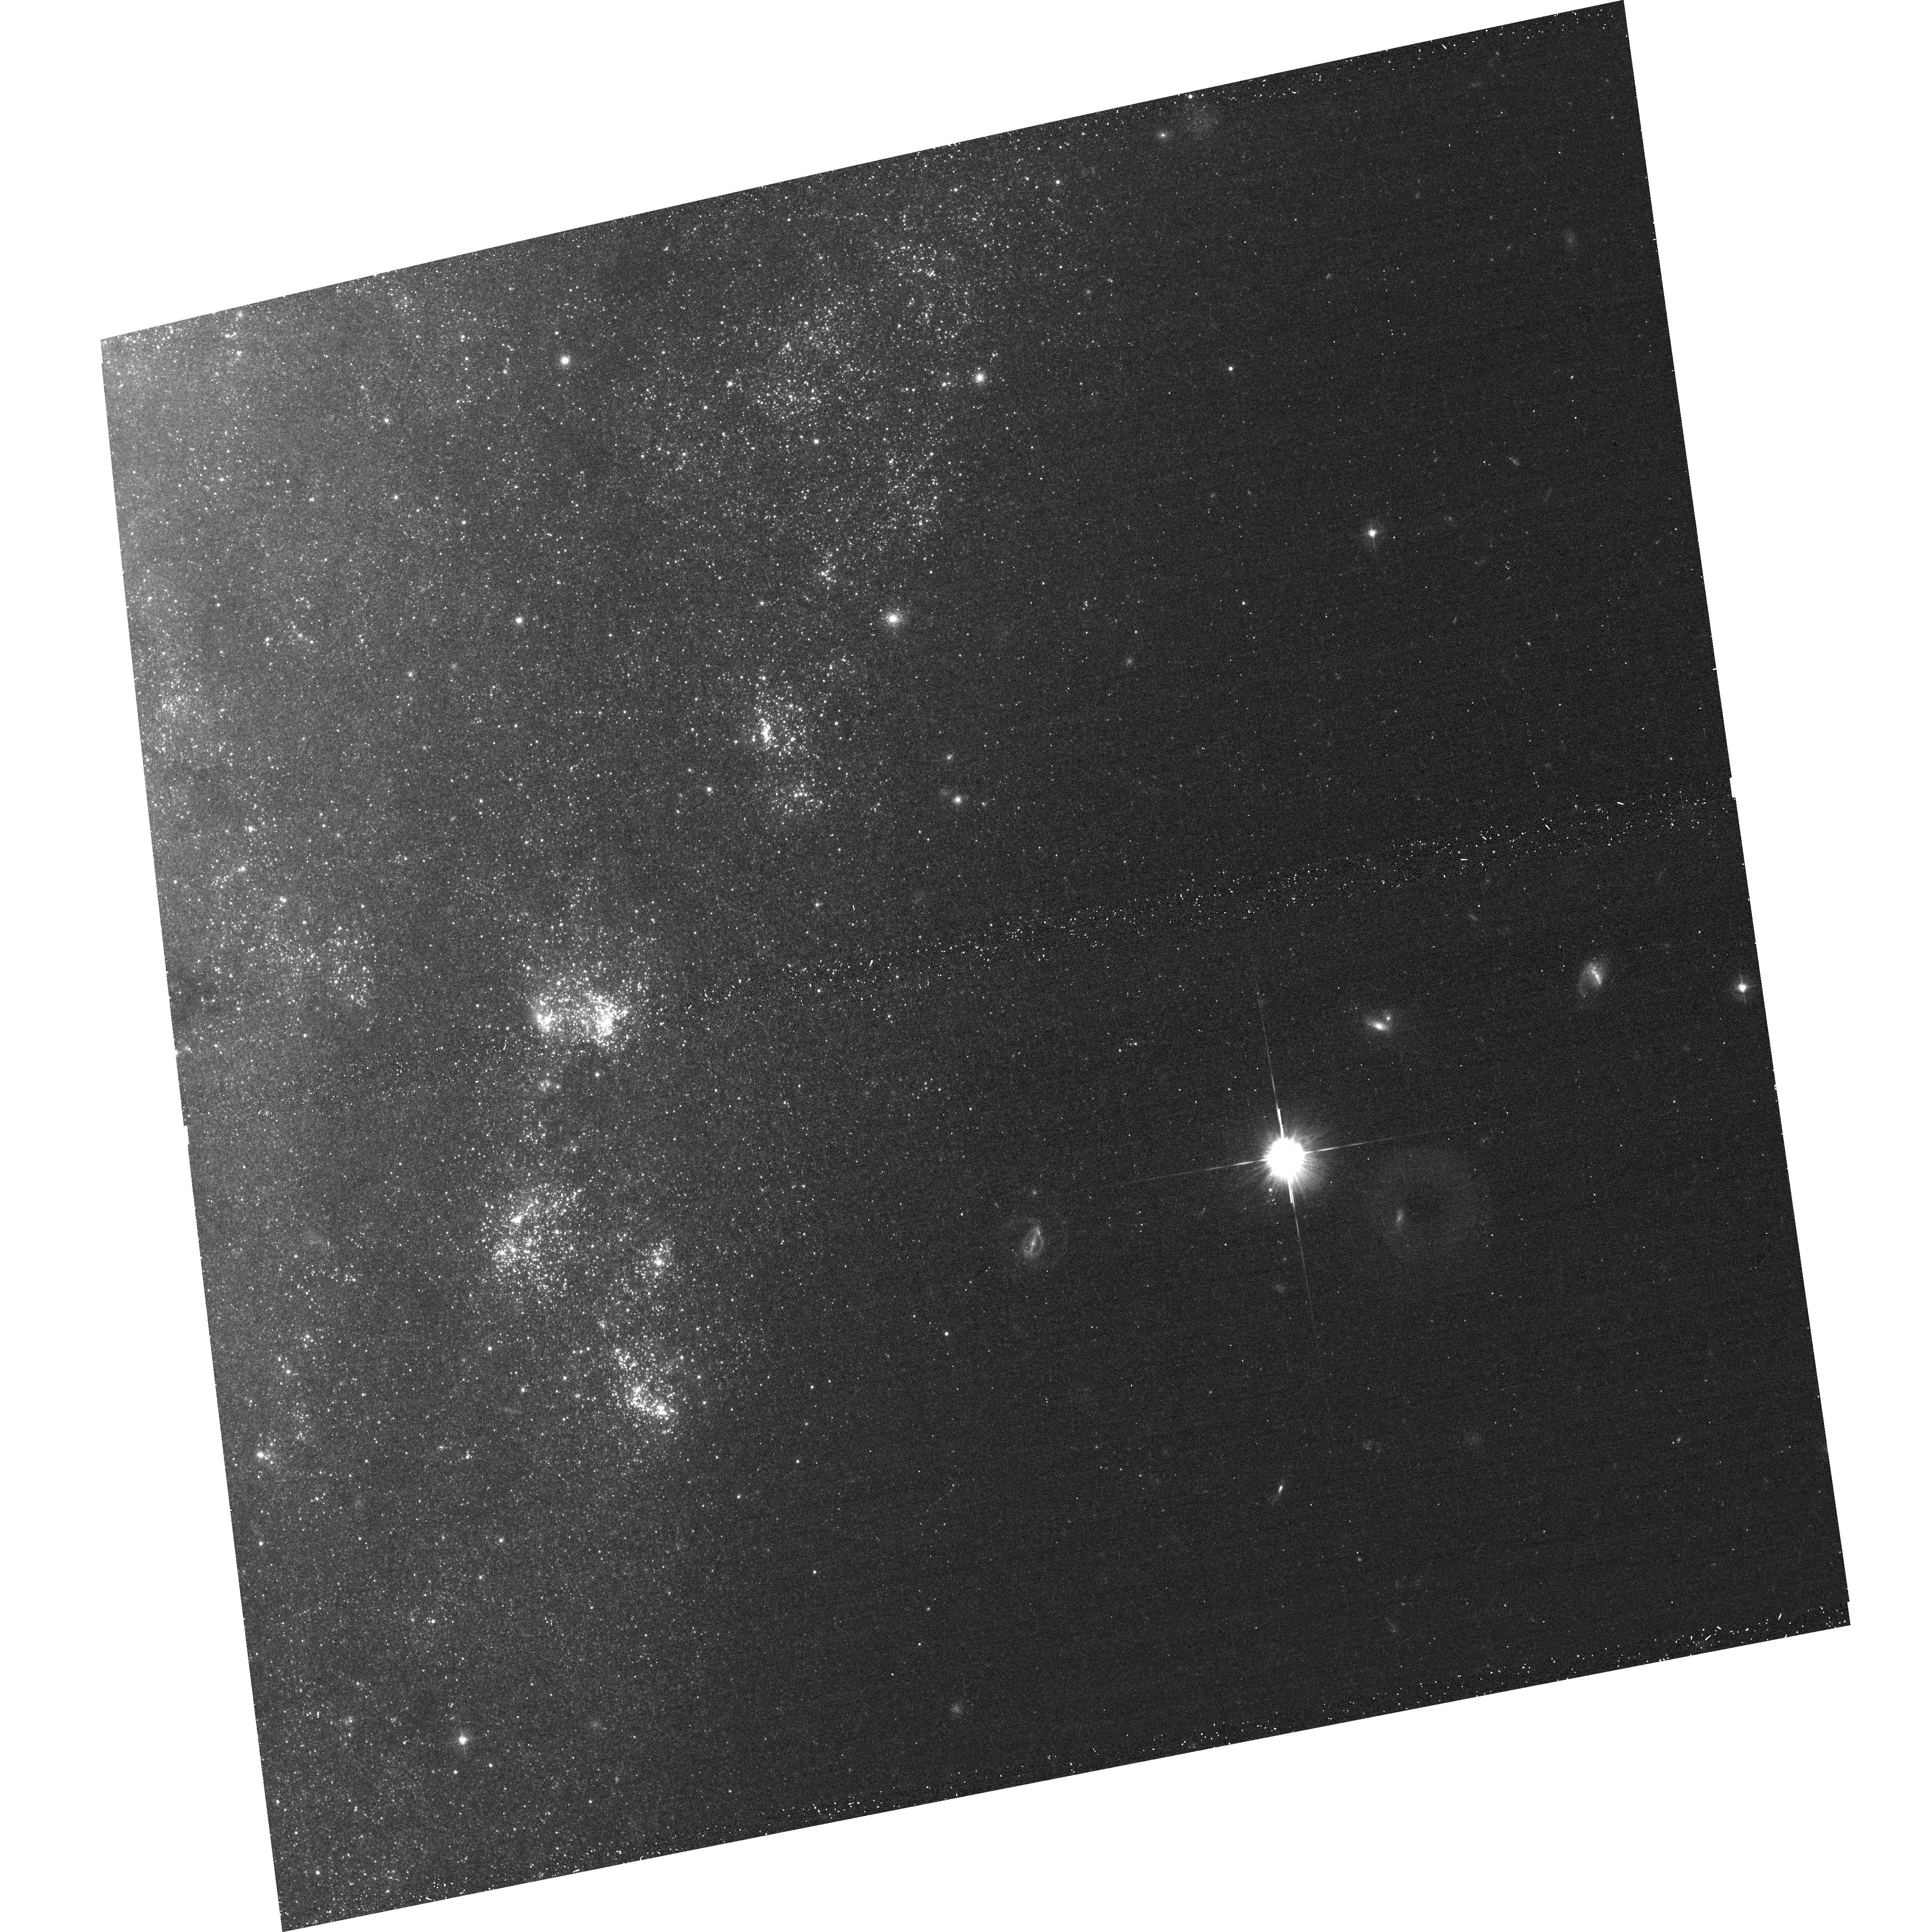
Target: NGC247ULXDN
Instrument: ACS/WFC
Filter: F435W
Exposure: 15 min
Observation ID: hst_12375_01_acs_wfc_f435w_jblm01

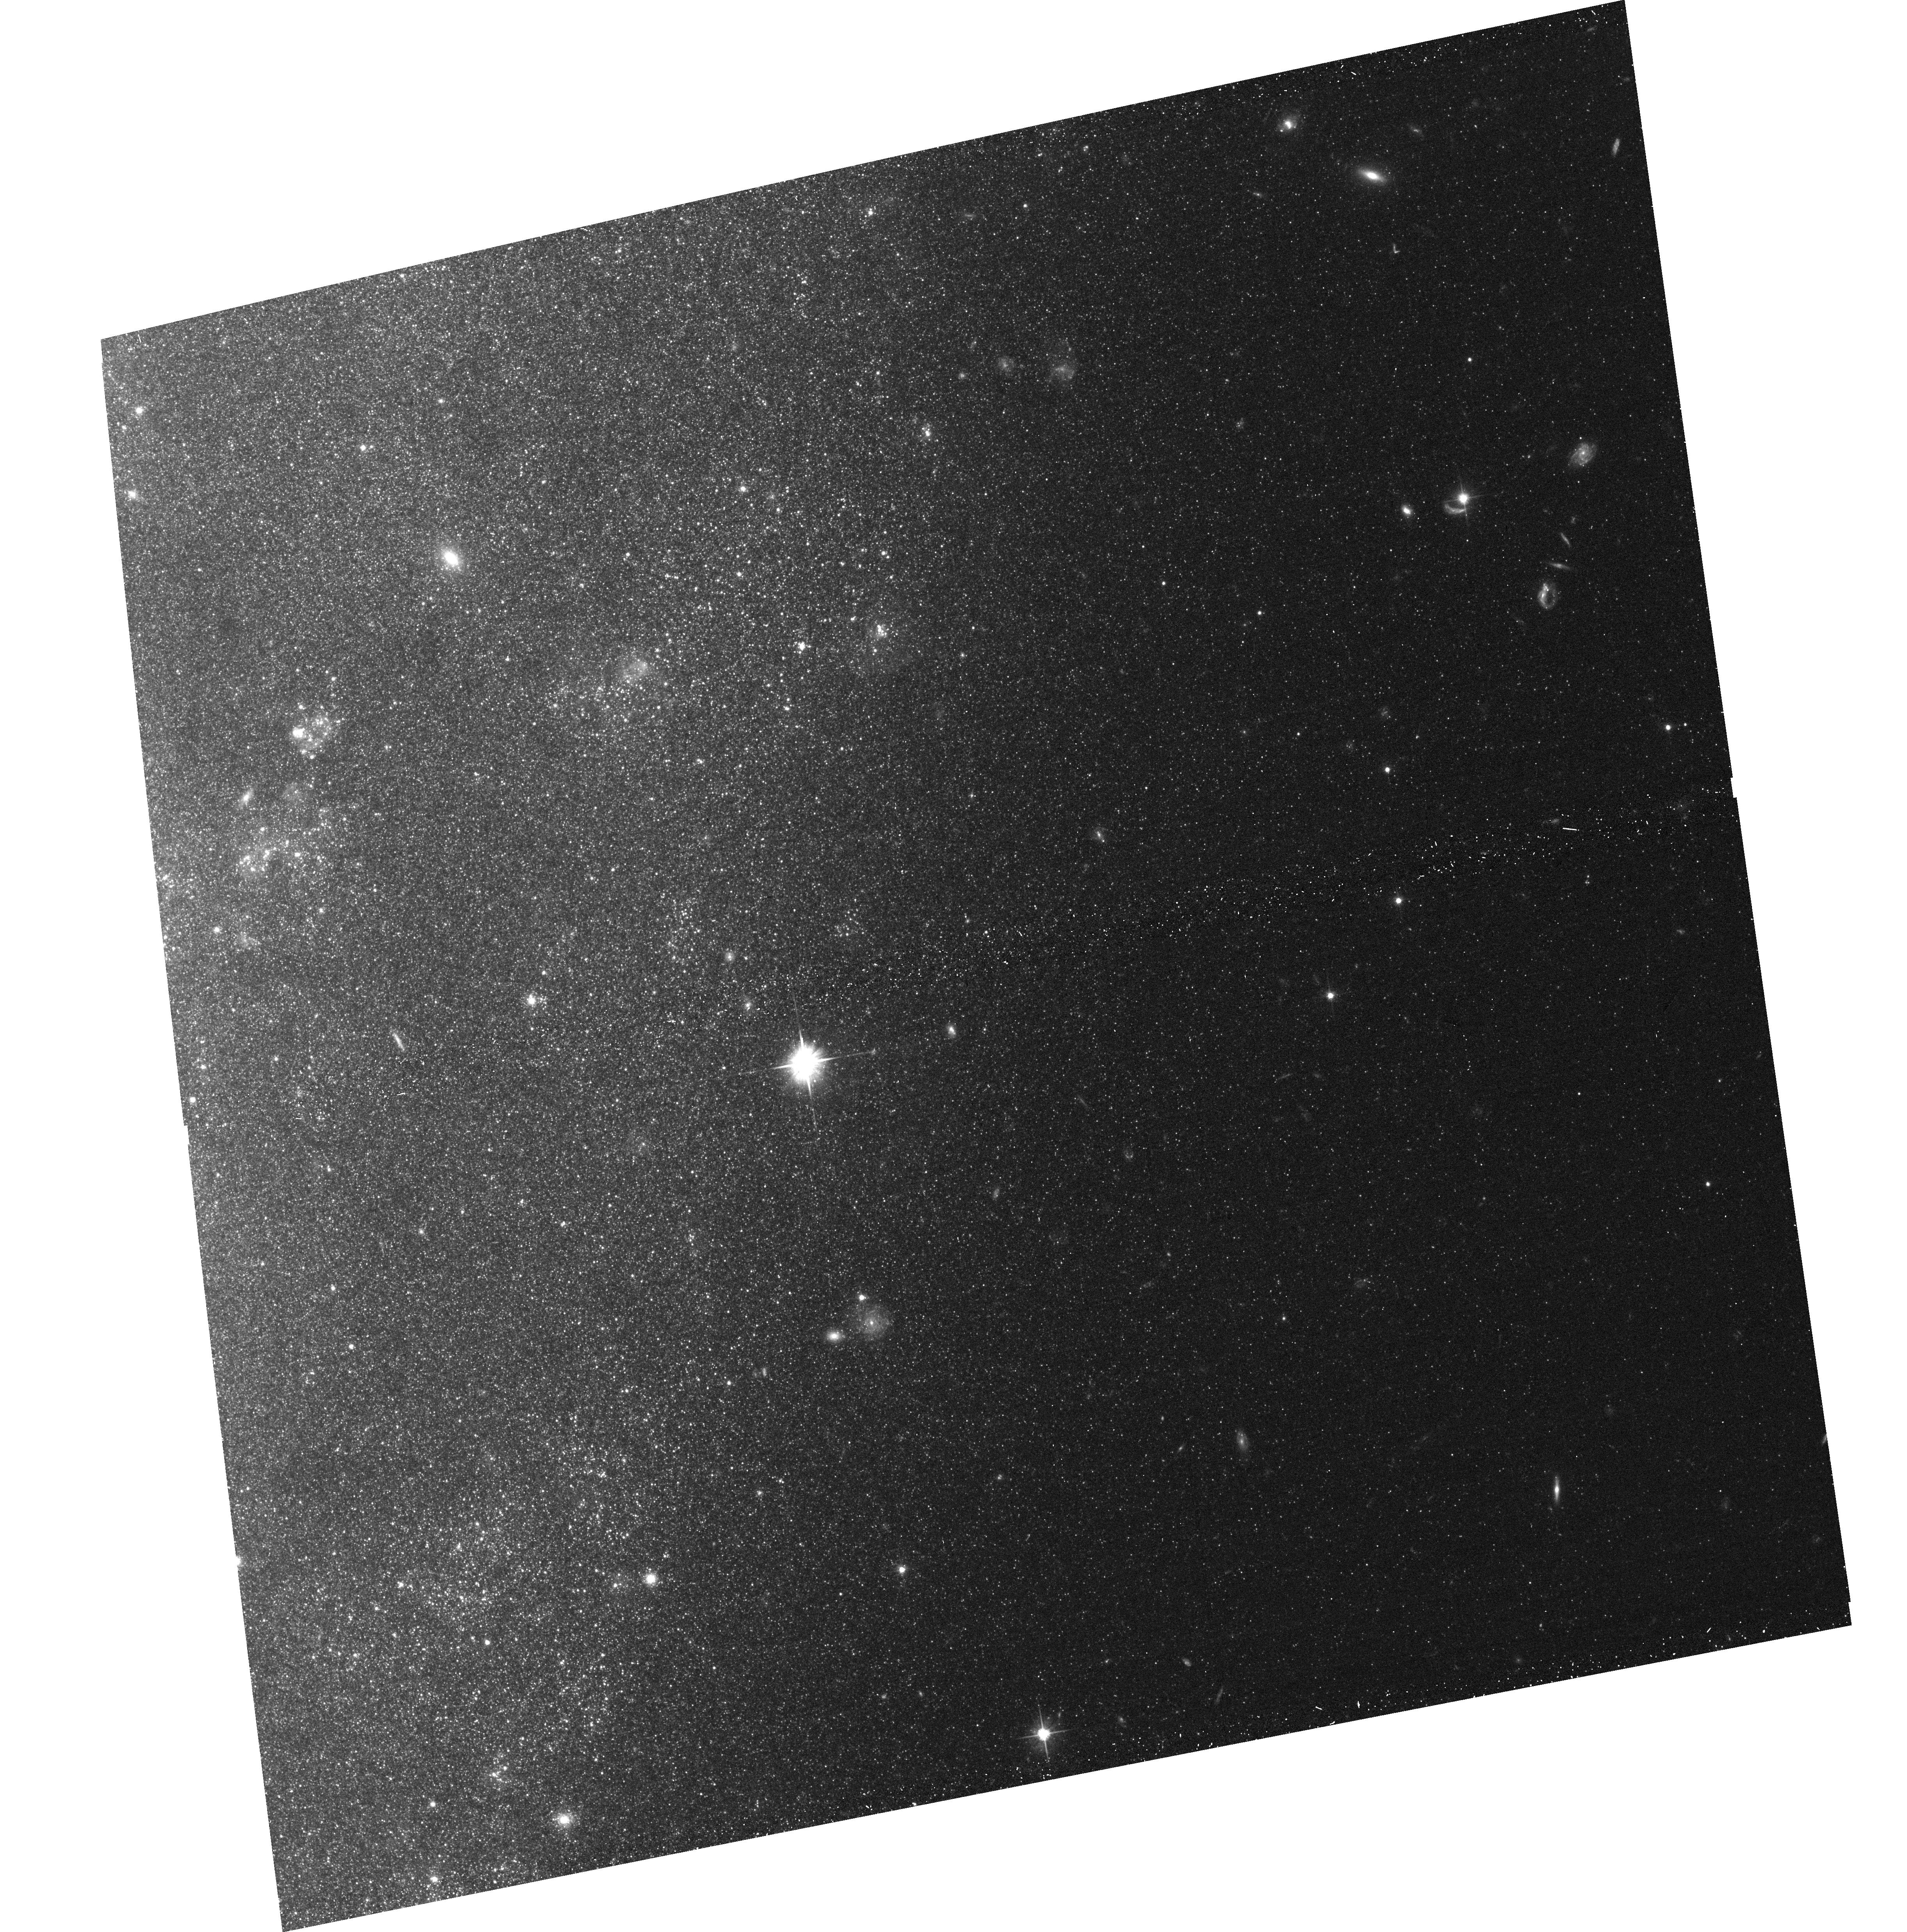
Target: NGC247ULXUP
Instrument: ACS/WFC
Filter: F606W
Exposure: 14 min
Observation ID: hst_12375_a1_acs_wfc_f606w_jblma1

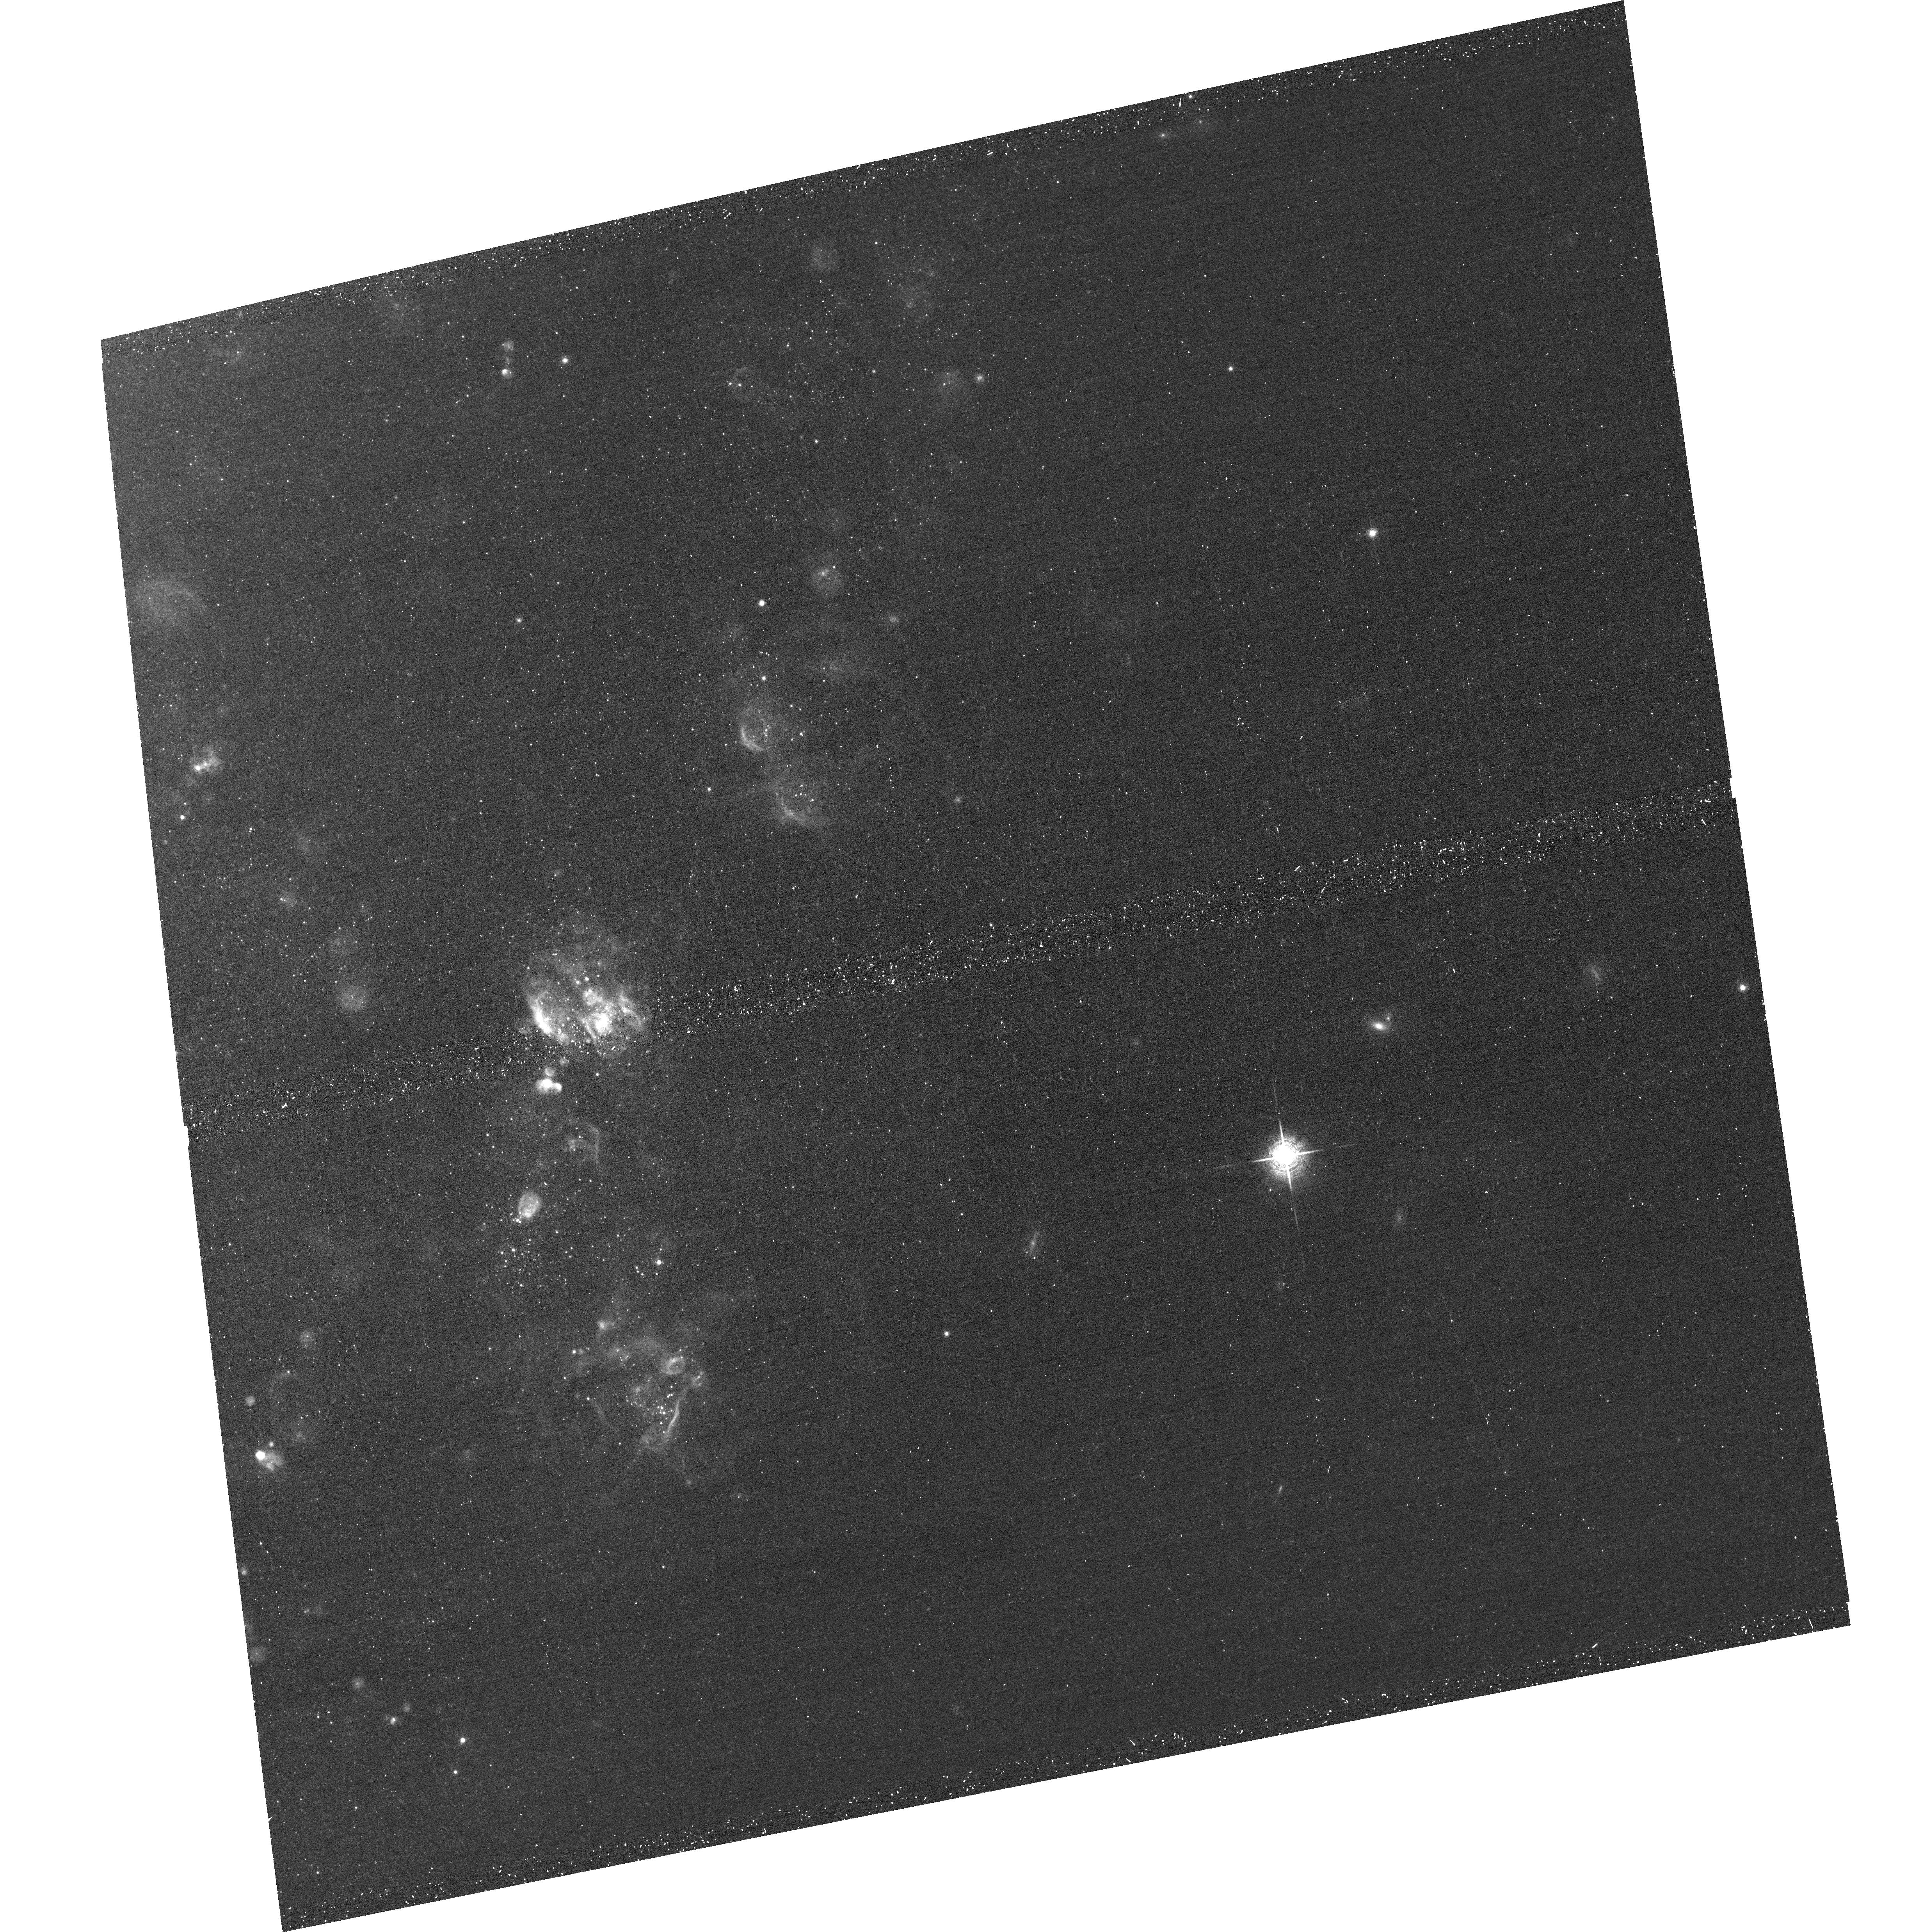
Target: NGC247ULXDN
Instrument: ACS/WFC
Filter: F658N
Exposure: 20 min
Observation ID: hst_12375_01_acs_wfc_f658n_jblm01

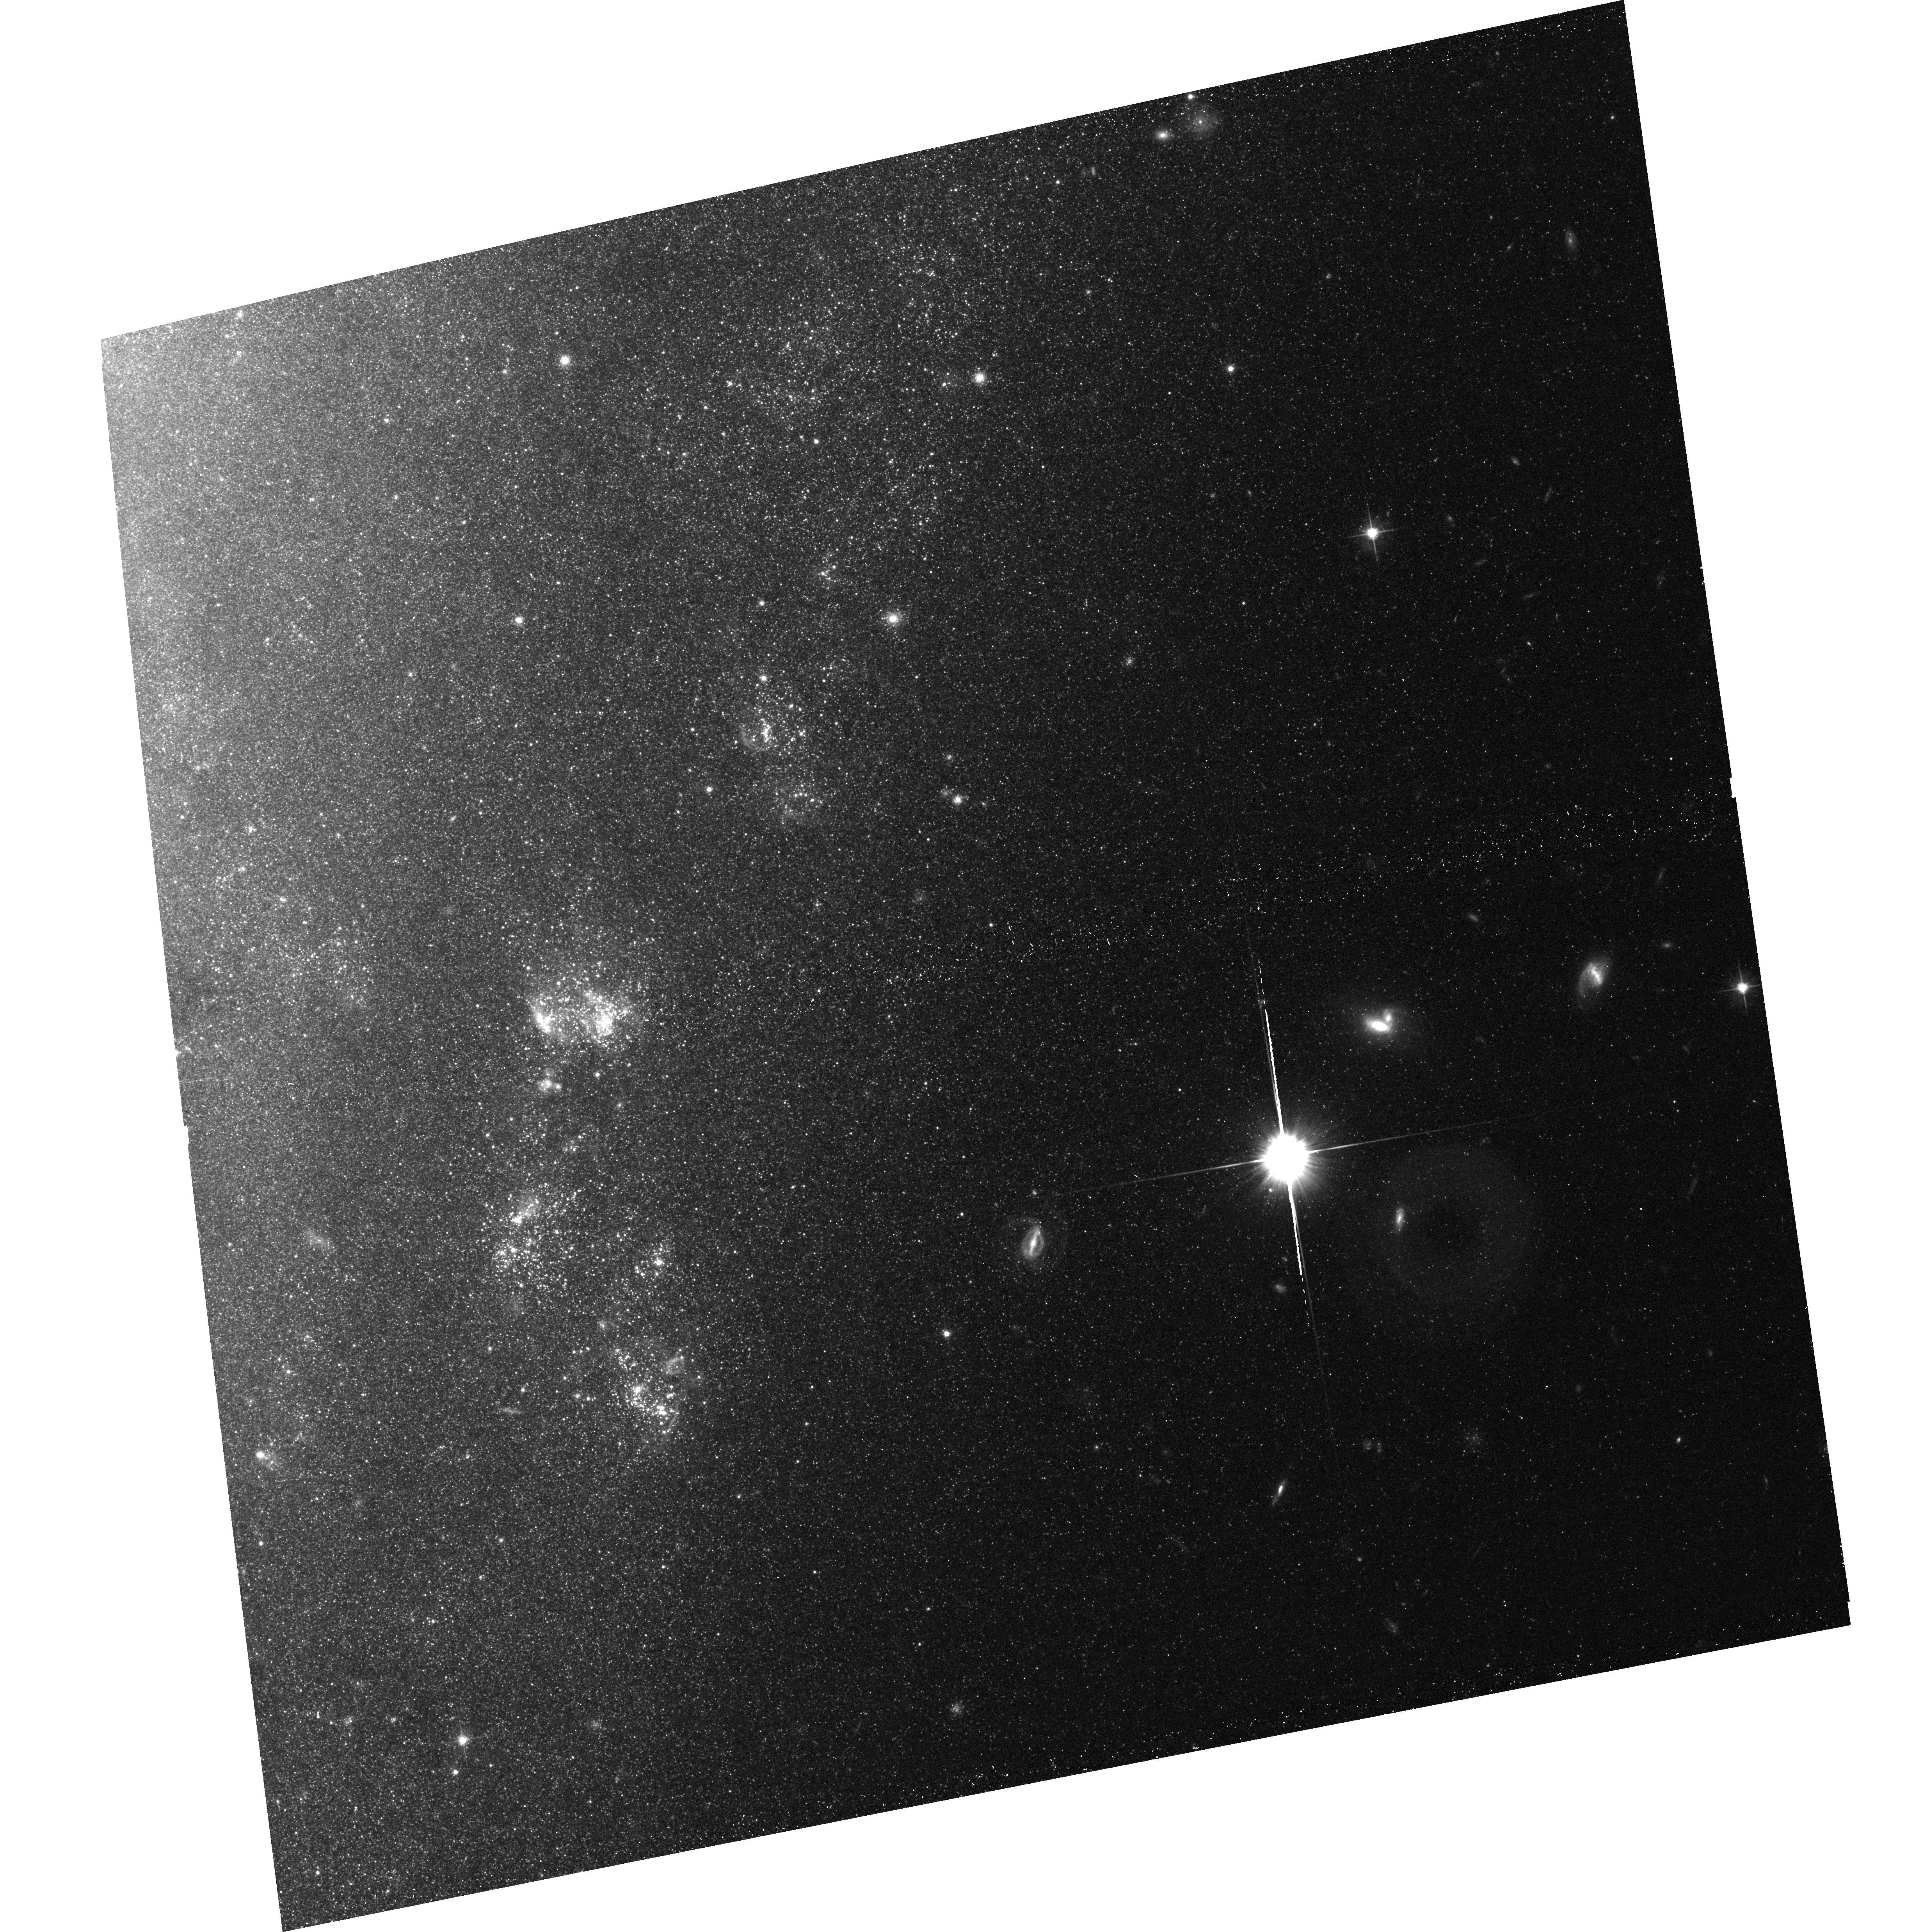
Target: NGC247ULXDN
Instrument: ACS/WFC
Filter: F606W
Exposure: 14 min
Observation ID: hst_12375_01_acs_wfc_f606w_jblm01

Optical Counterpart of the ULX in NGC 247 (PI: Feng, Hua)

A recent XMM-Newton observation revealed a highly interesting ultraluminous X-ray source (ULX) in NGC 247. It is similar to Galactic black hole binaries (BHBs) at the thermal dominant state while the cool, ultraluminous disk suggests the presence of an intermediate mass black hole. ULXs are rarely found in the thermal dominant state and this source would provide us a precious laboratory to study the connection between ULXs and Galactic BHBs. We propose Chandra and HST observations of the source to accurately measure its X-ray position, identify a unique optical counterpart, and search for optical nebulosity. Identification of the optical counterpart will help constrain its evolutionary history and physical nature.